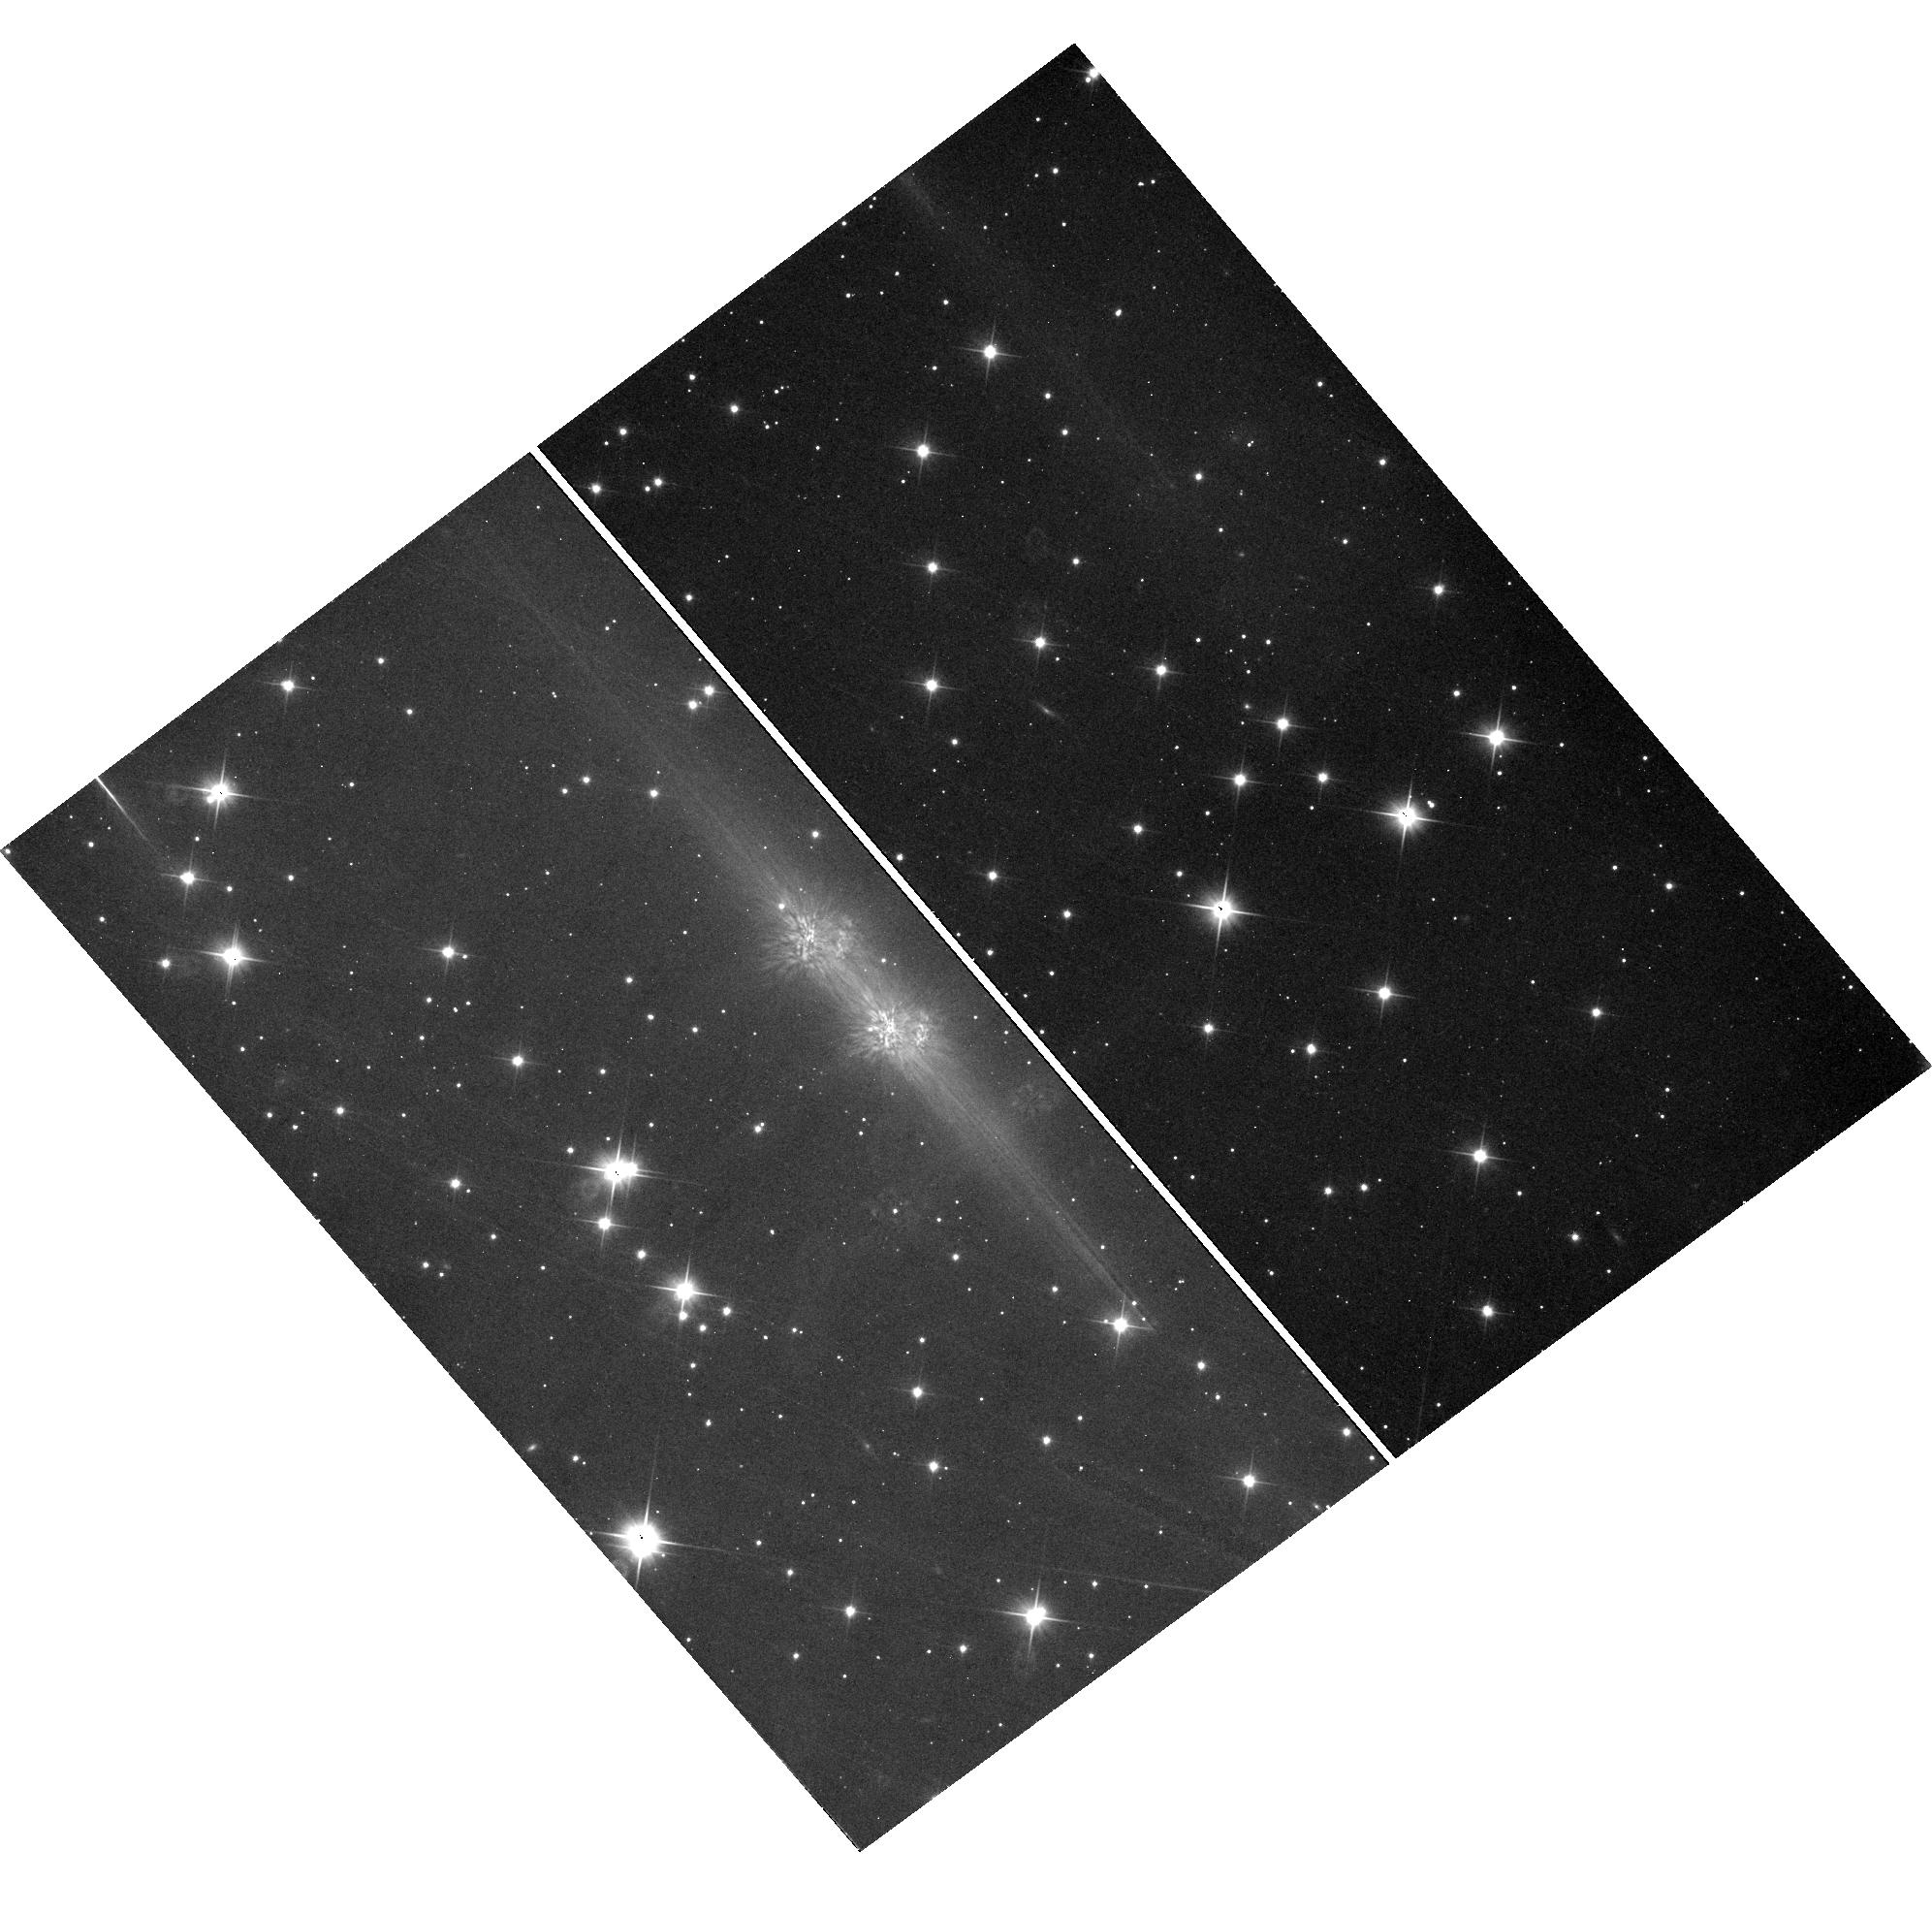
Target: field at RA 47.363°, Dec 61.593°
Instrument: WFC3/UVIS
Filter: F200LP
Exposure: 12 min
Observation ID: hst_11515_02_wfc3_uvis_f200lp_iacs02

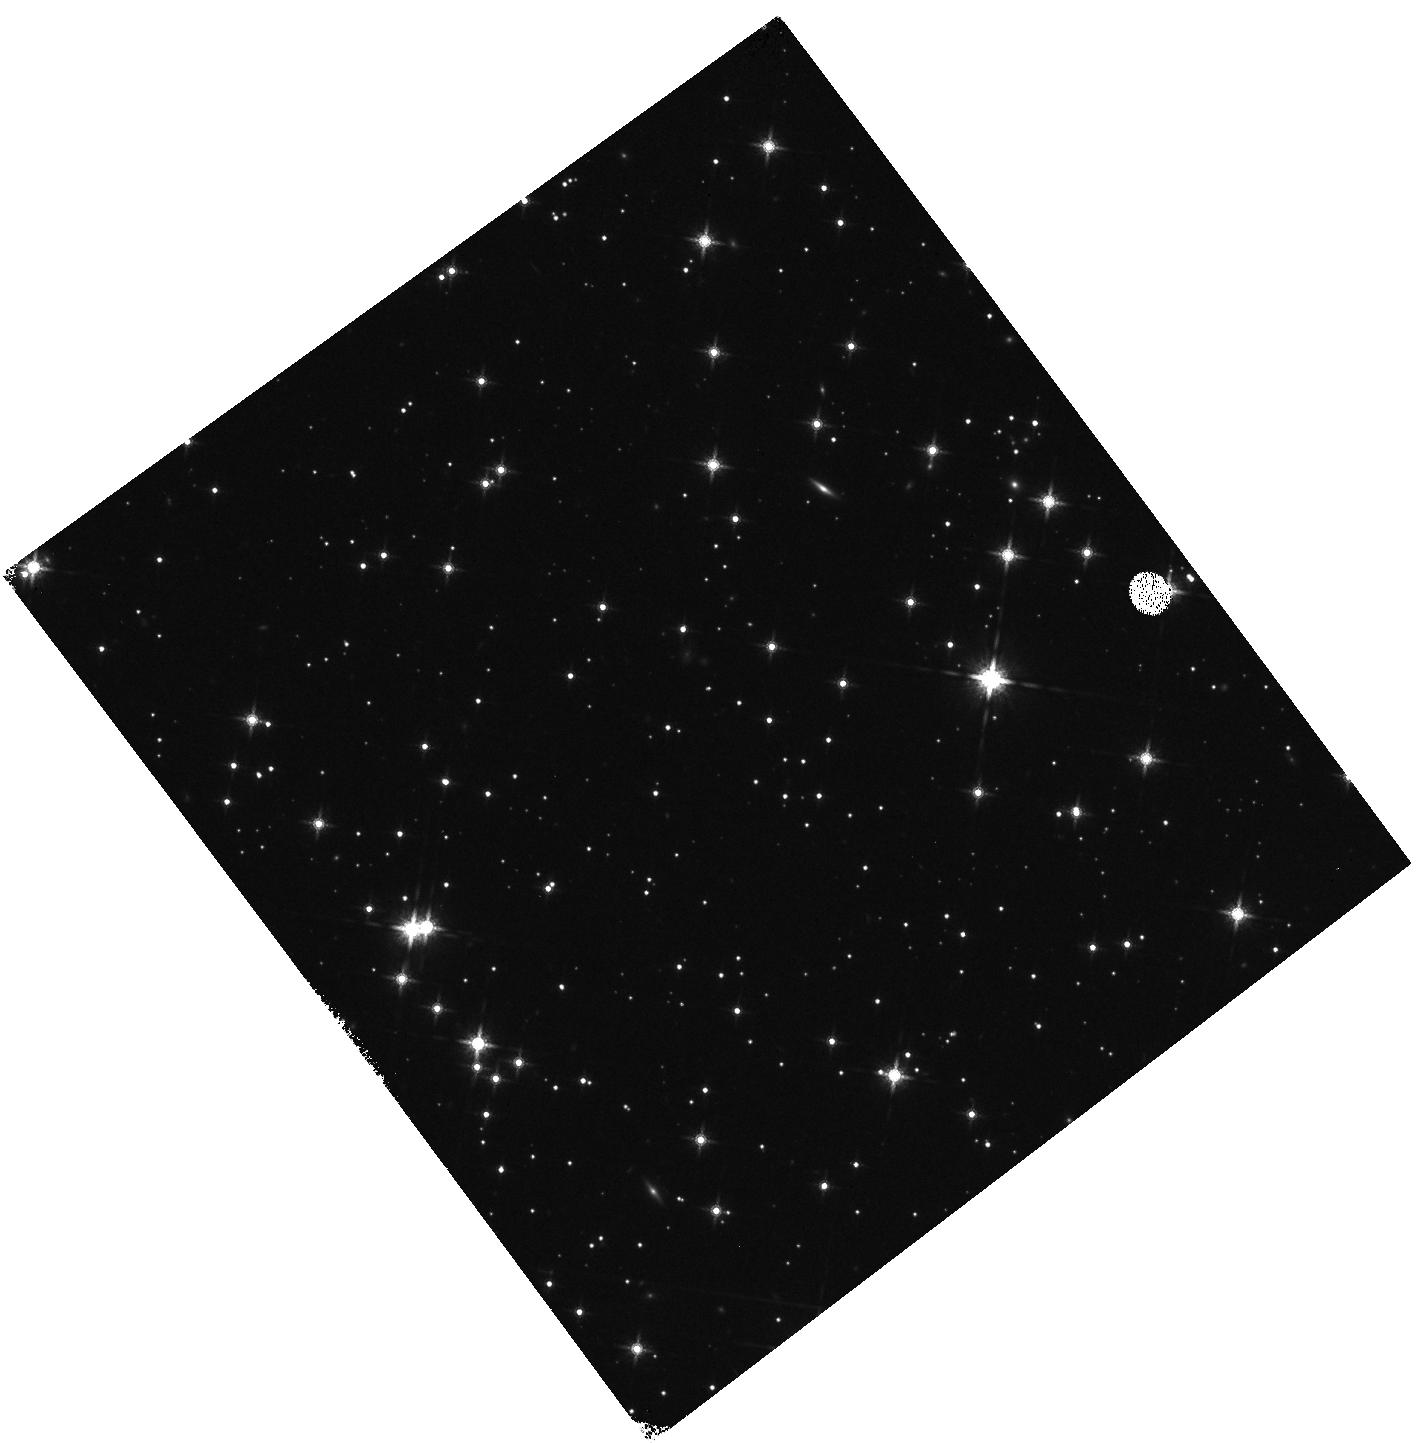
Target: field at RA 47.371°, Dec 61.593°
Instrument: WFC3/IR
Filter: F160W
Exposure: 8 min
Observation ID: hst_11515_01_wfc3_ir_f160w_iacs01

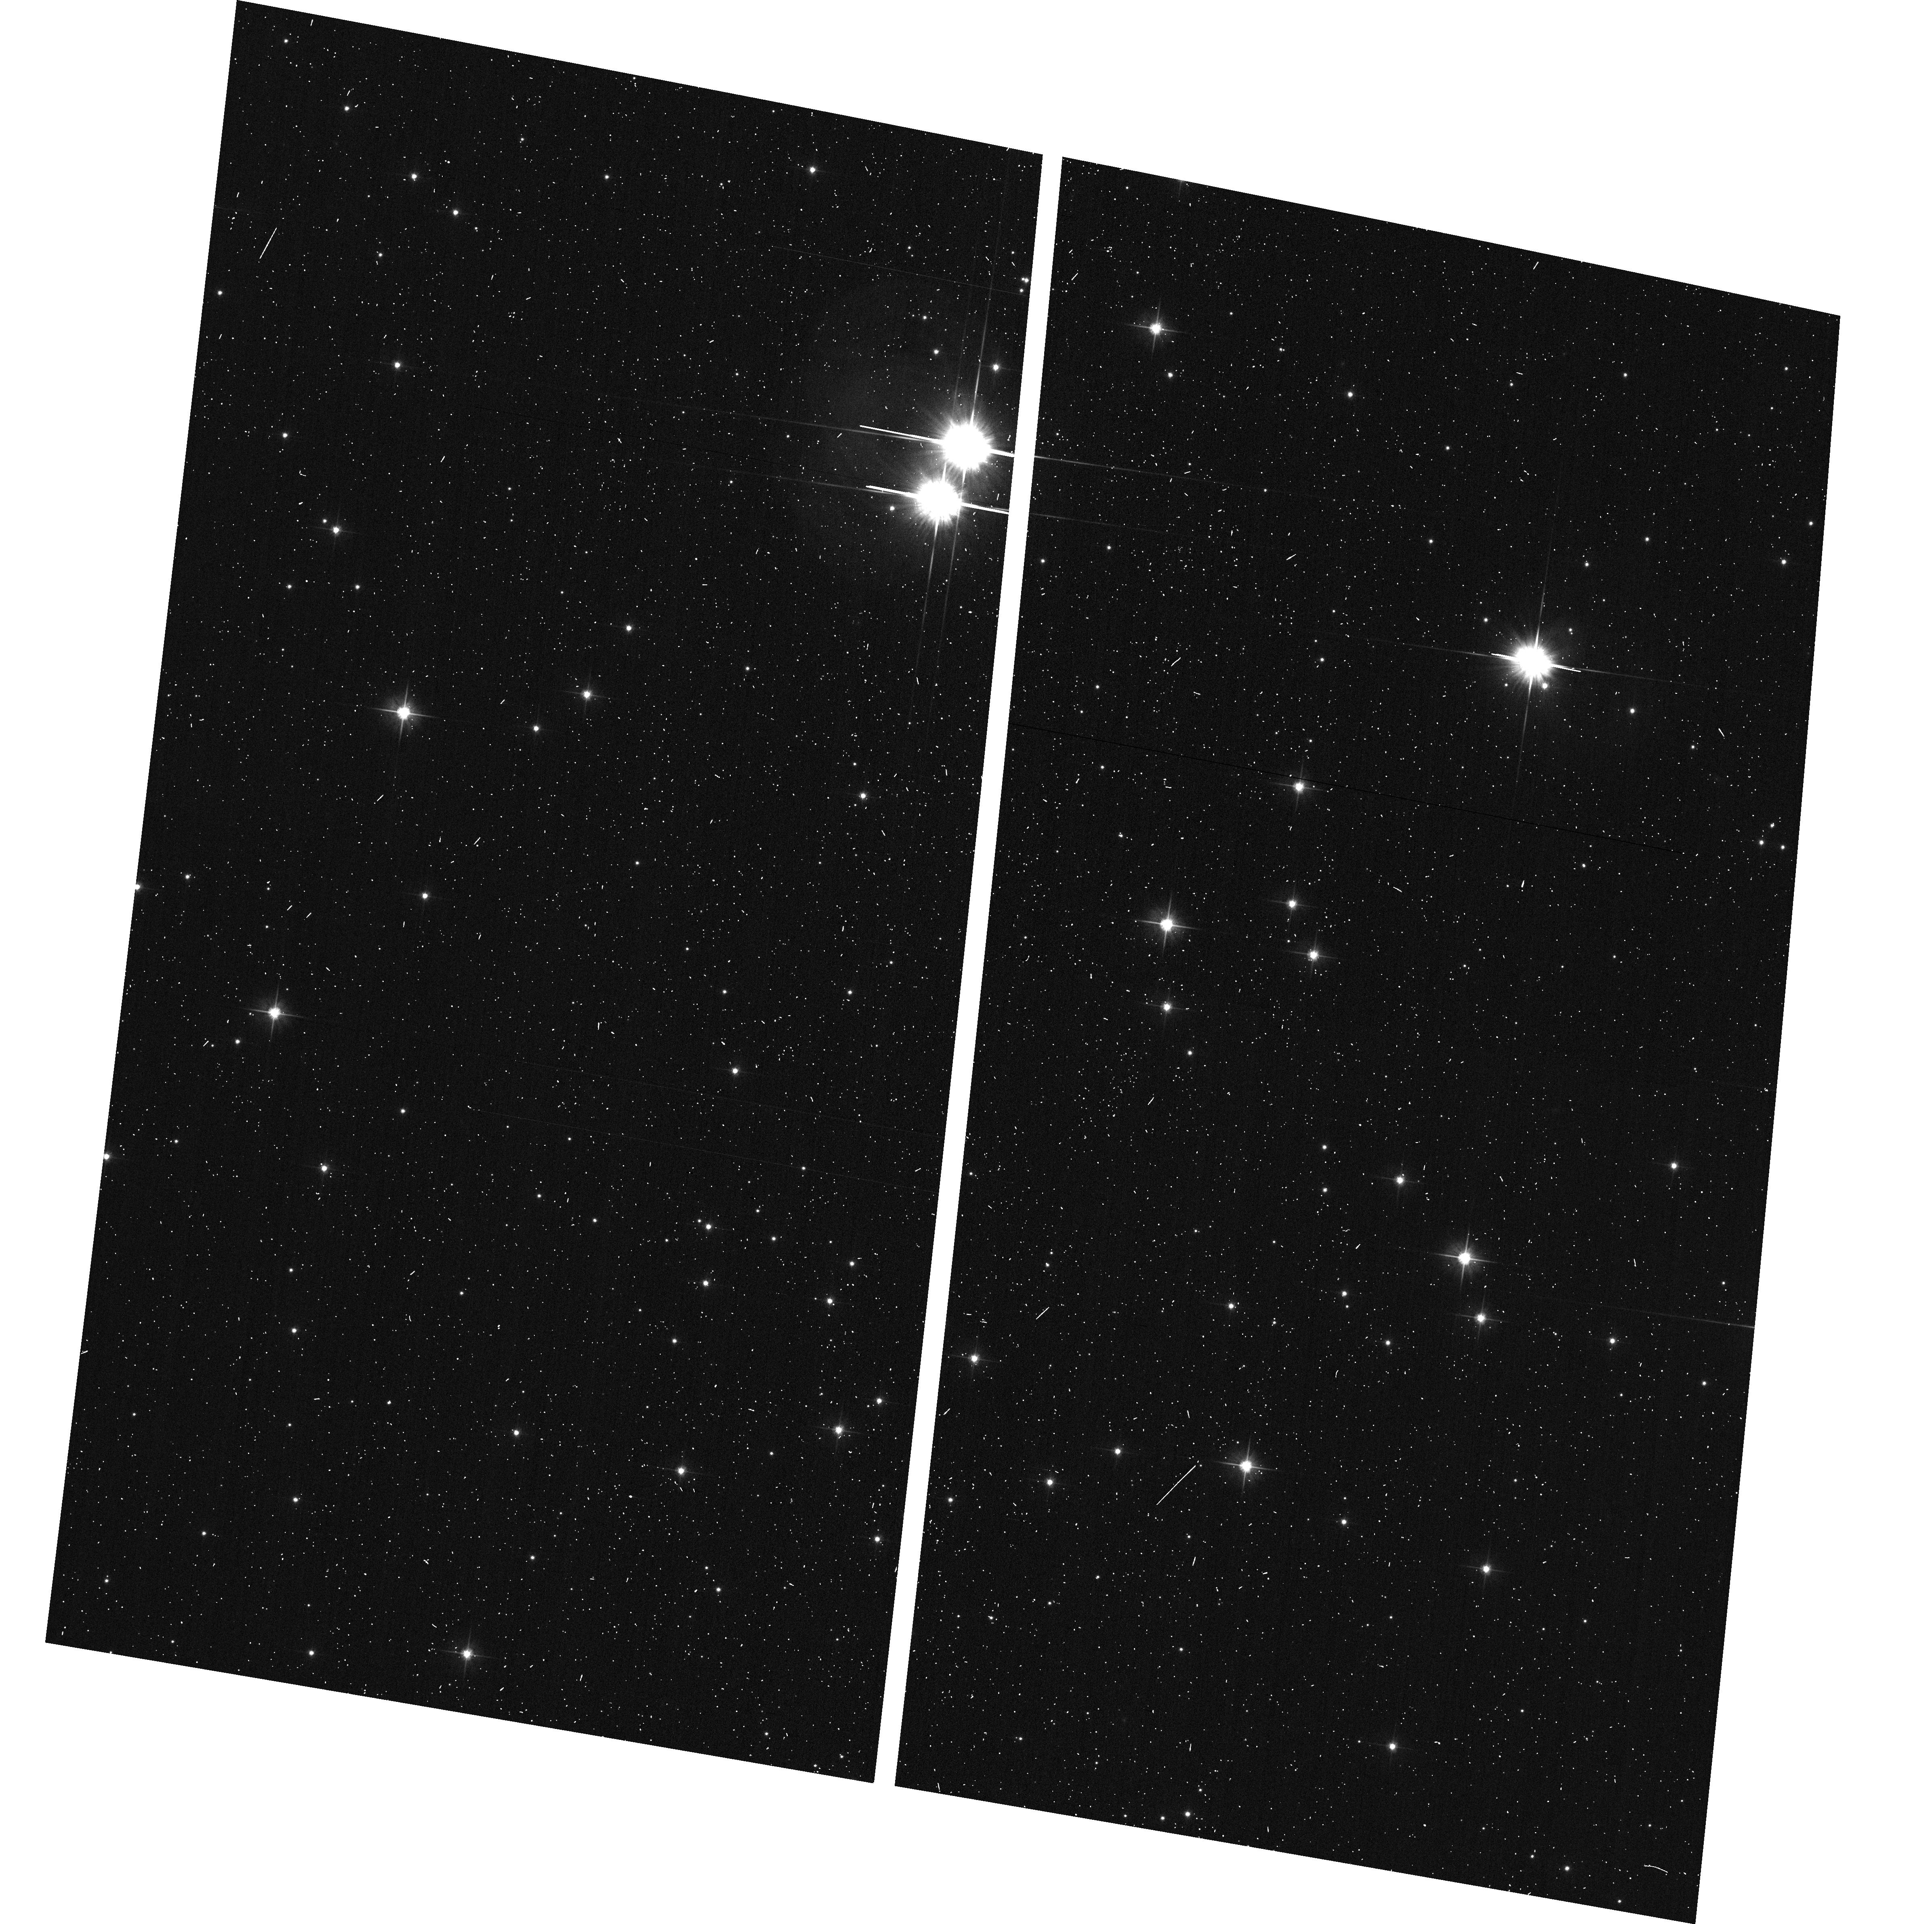
Target: field at RA 47.525°, Dec 61.530°
Instrument: ACS/WFC
Filter: F606W
Exposure: 2 min
Observation ID: hst_11515_02_acs_wfc_f606w_jacs02

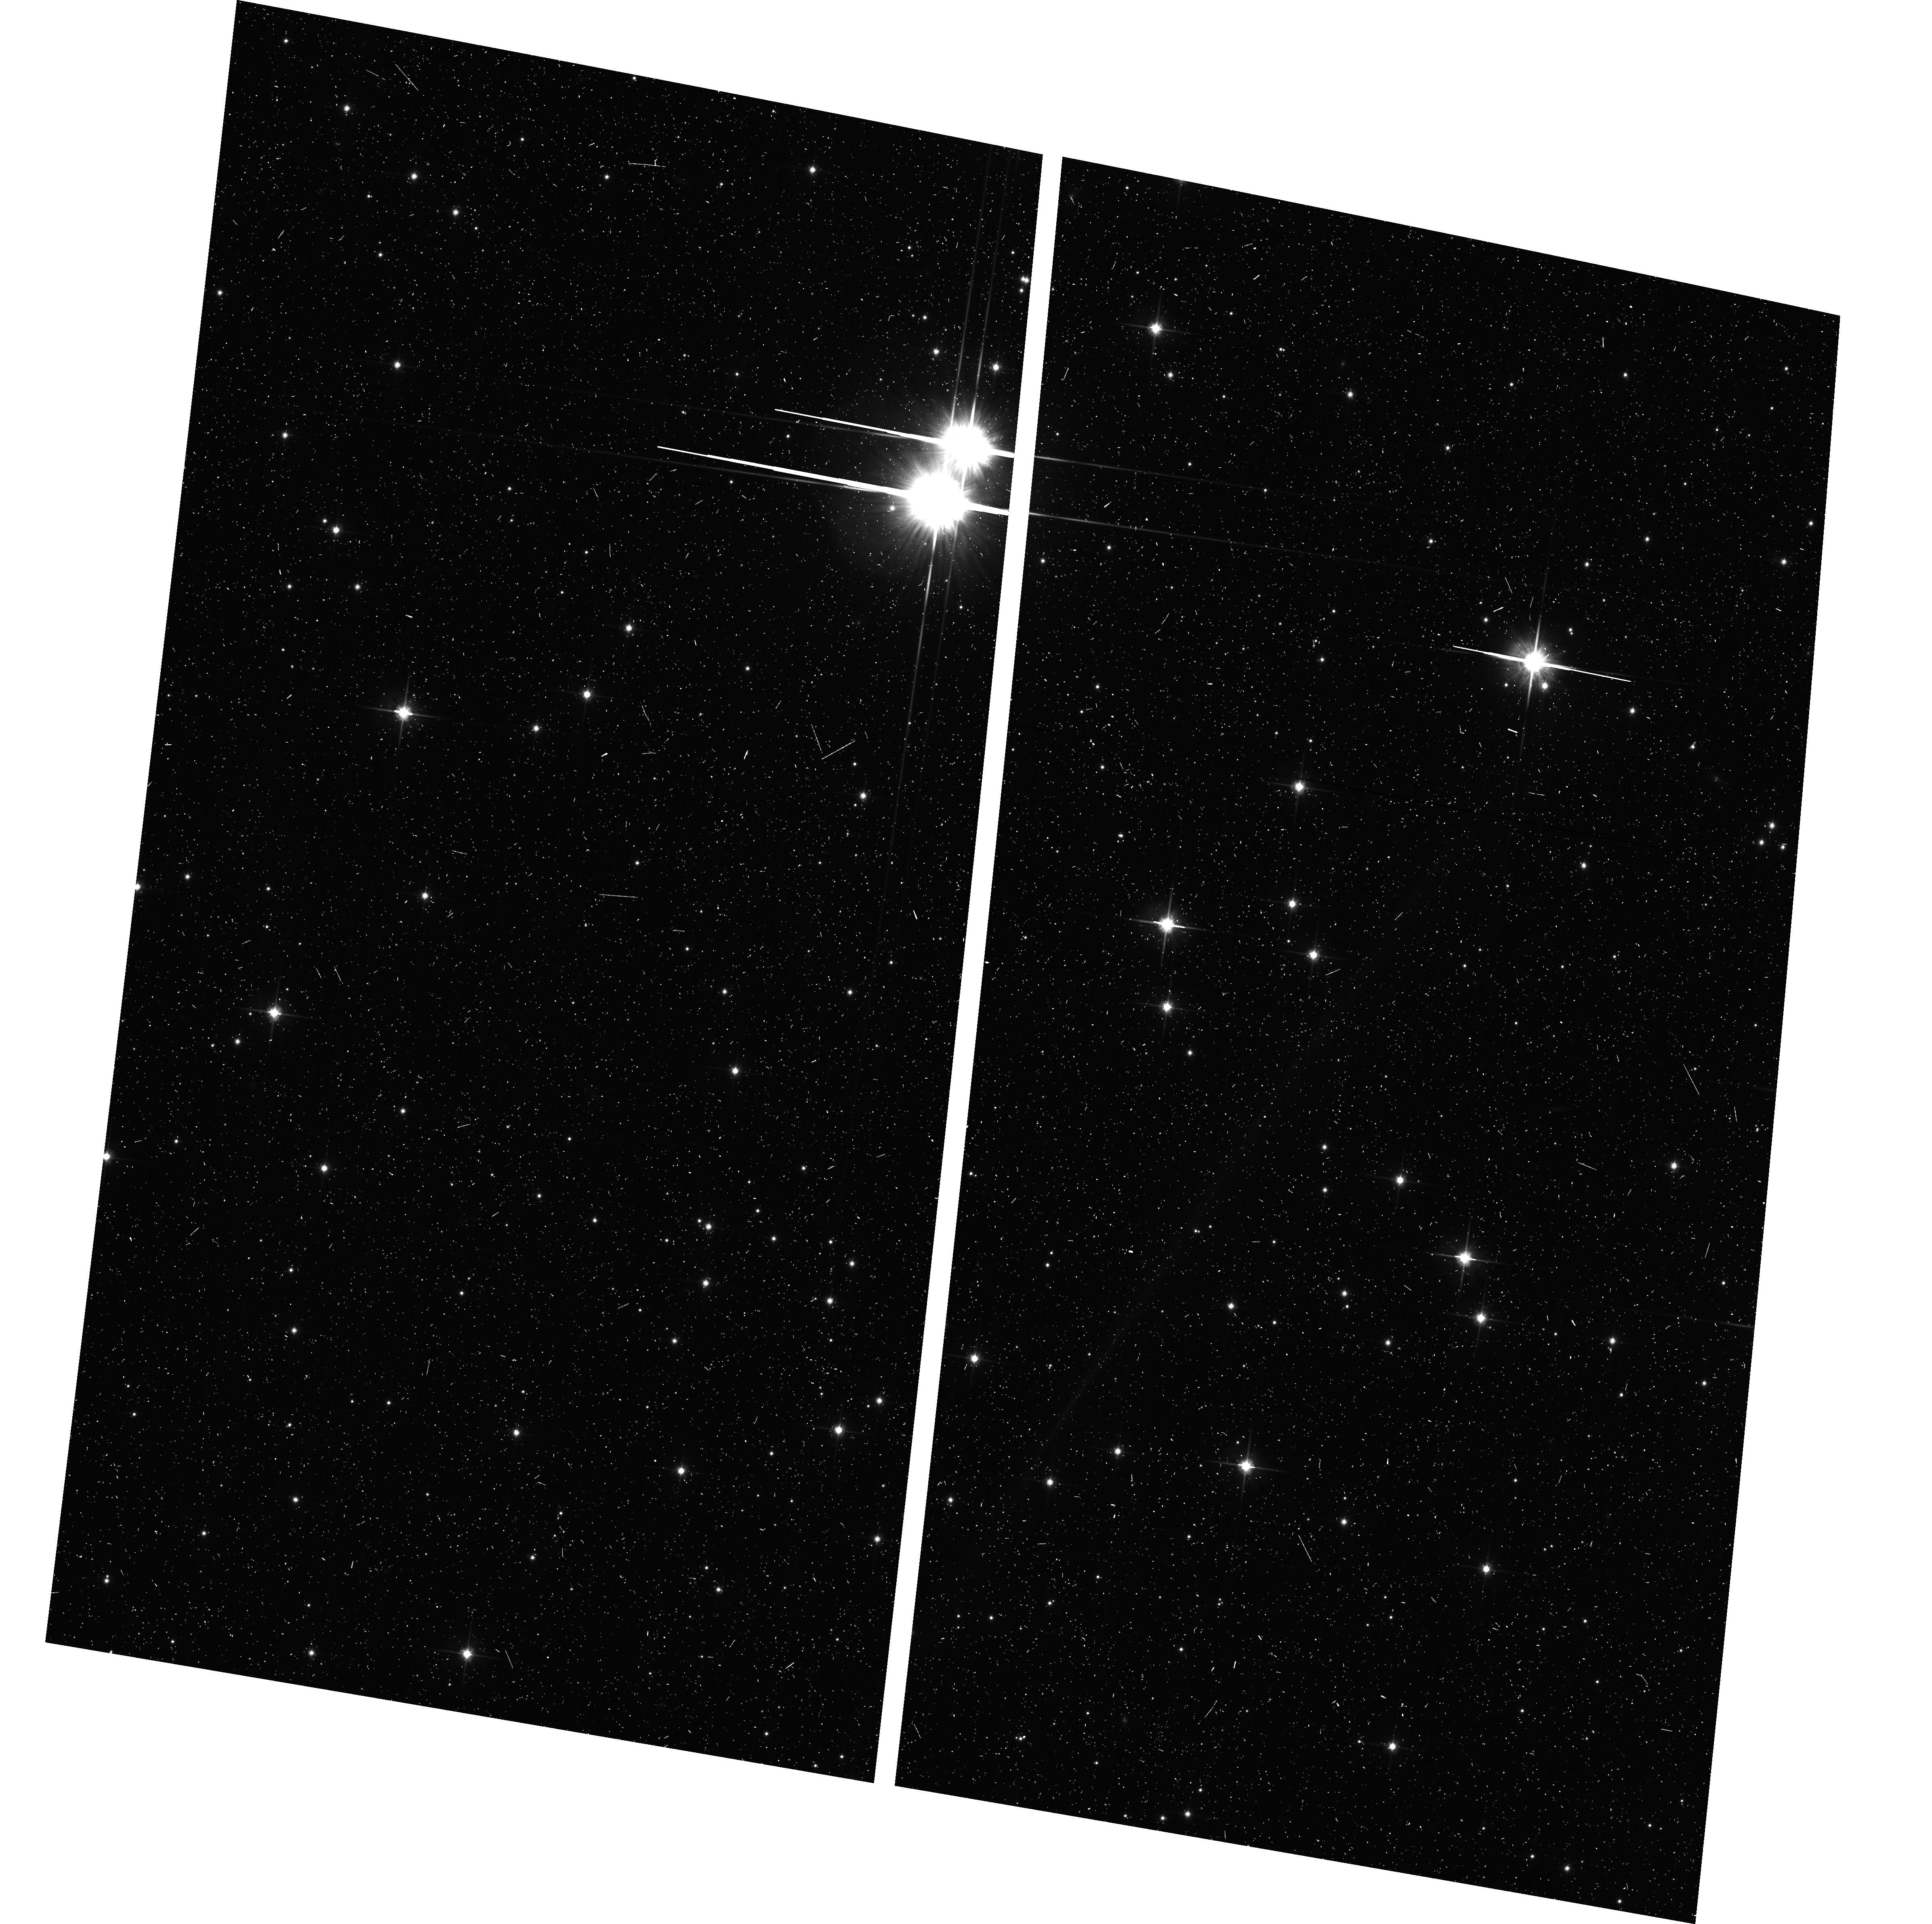
Target: field at RA 47.525°, Dec 61.530°
Instrument: ACS/WFC
Filter: F814W
Exposure: 6 min
Observation ID: hst_11515_02_acs_wfc_f814w_jacs02

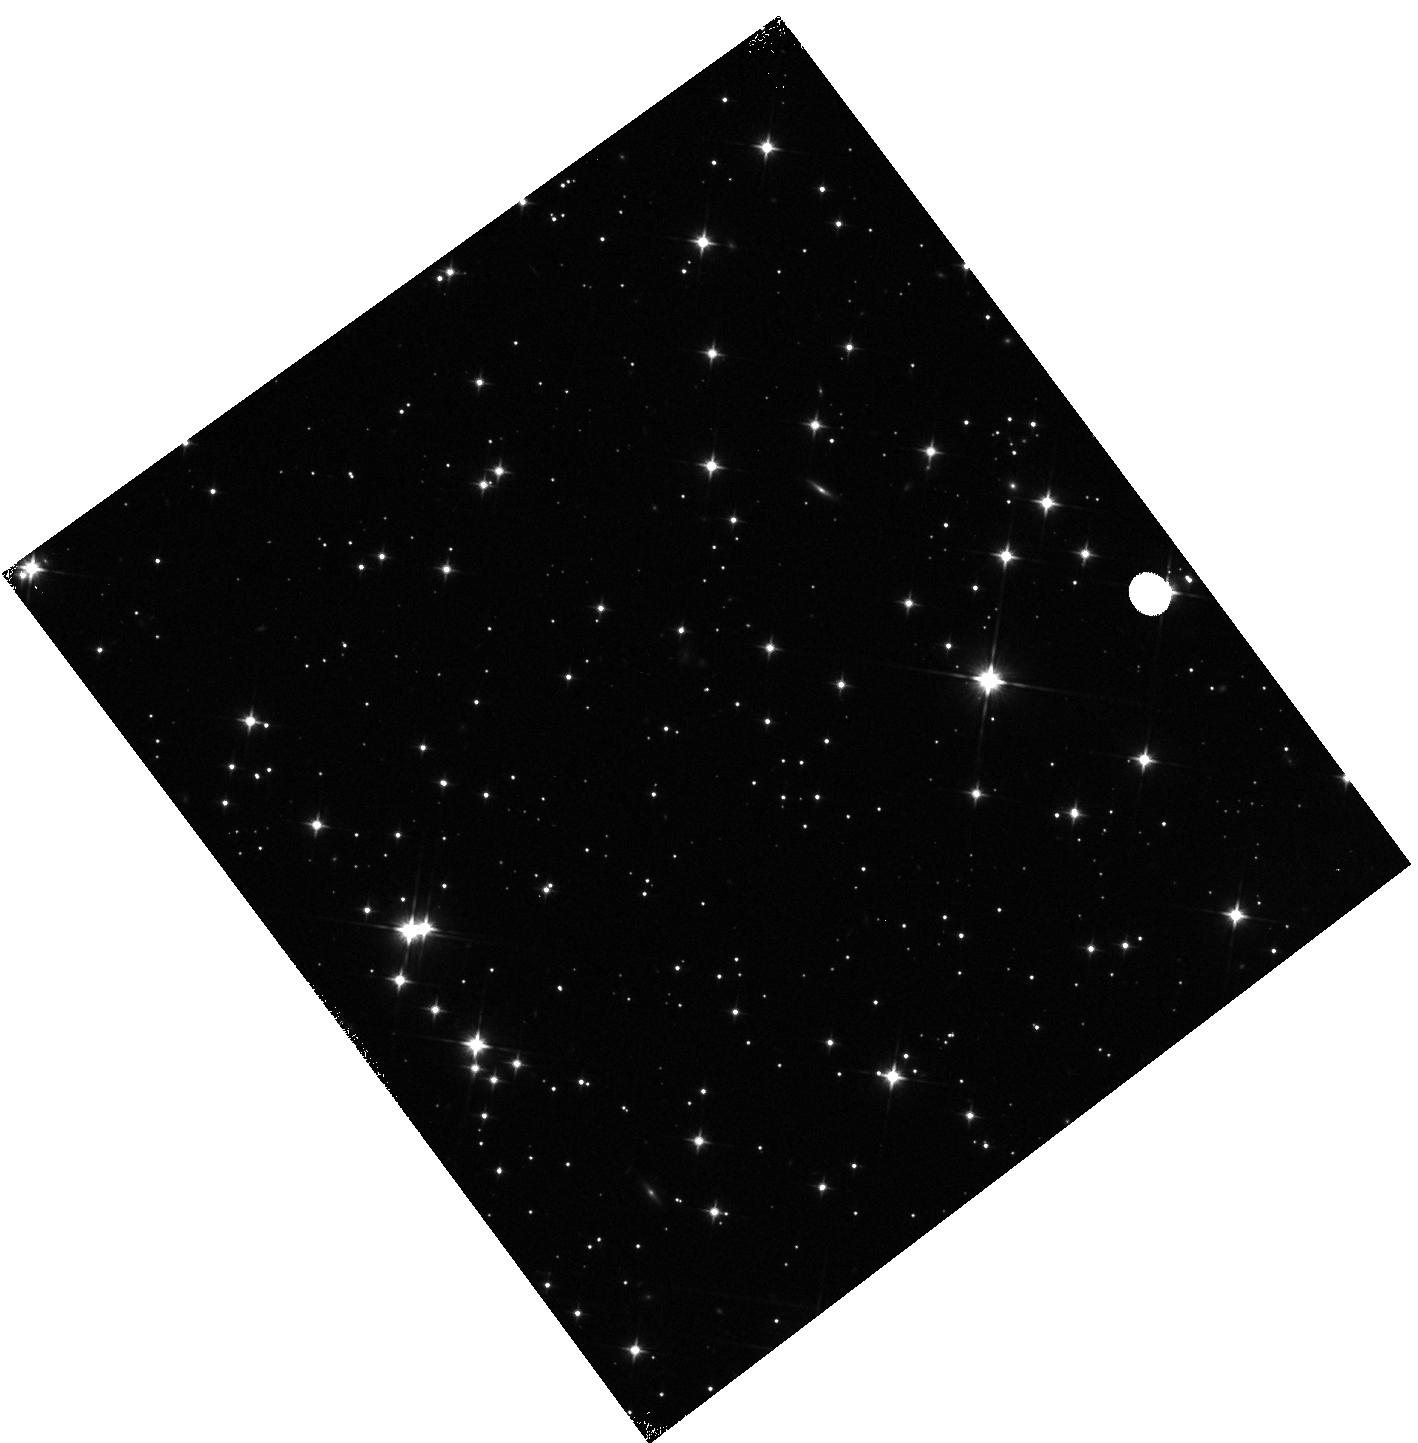
Target: field at RA 47.370°, Dec 61.593°
Instrument: WFC3/IR
Filter: F110W
Exposure: 7 min
Observation ID: hst_11515_02_wfc3_ir_f110w_iacs02

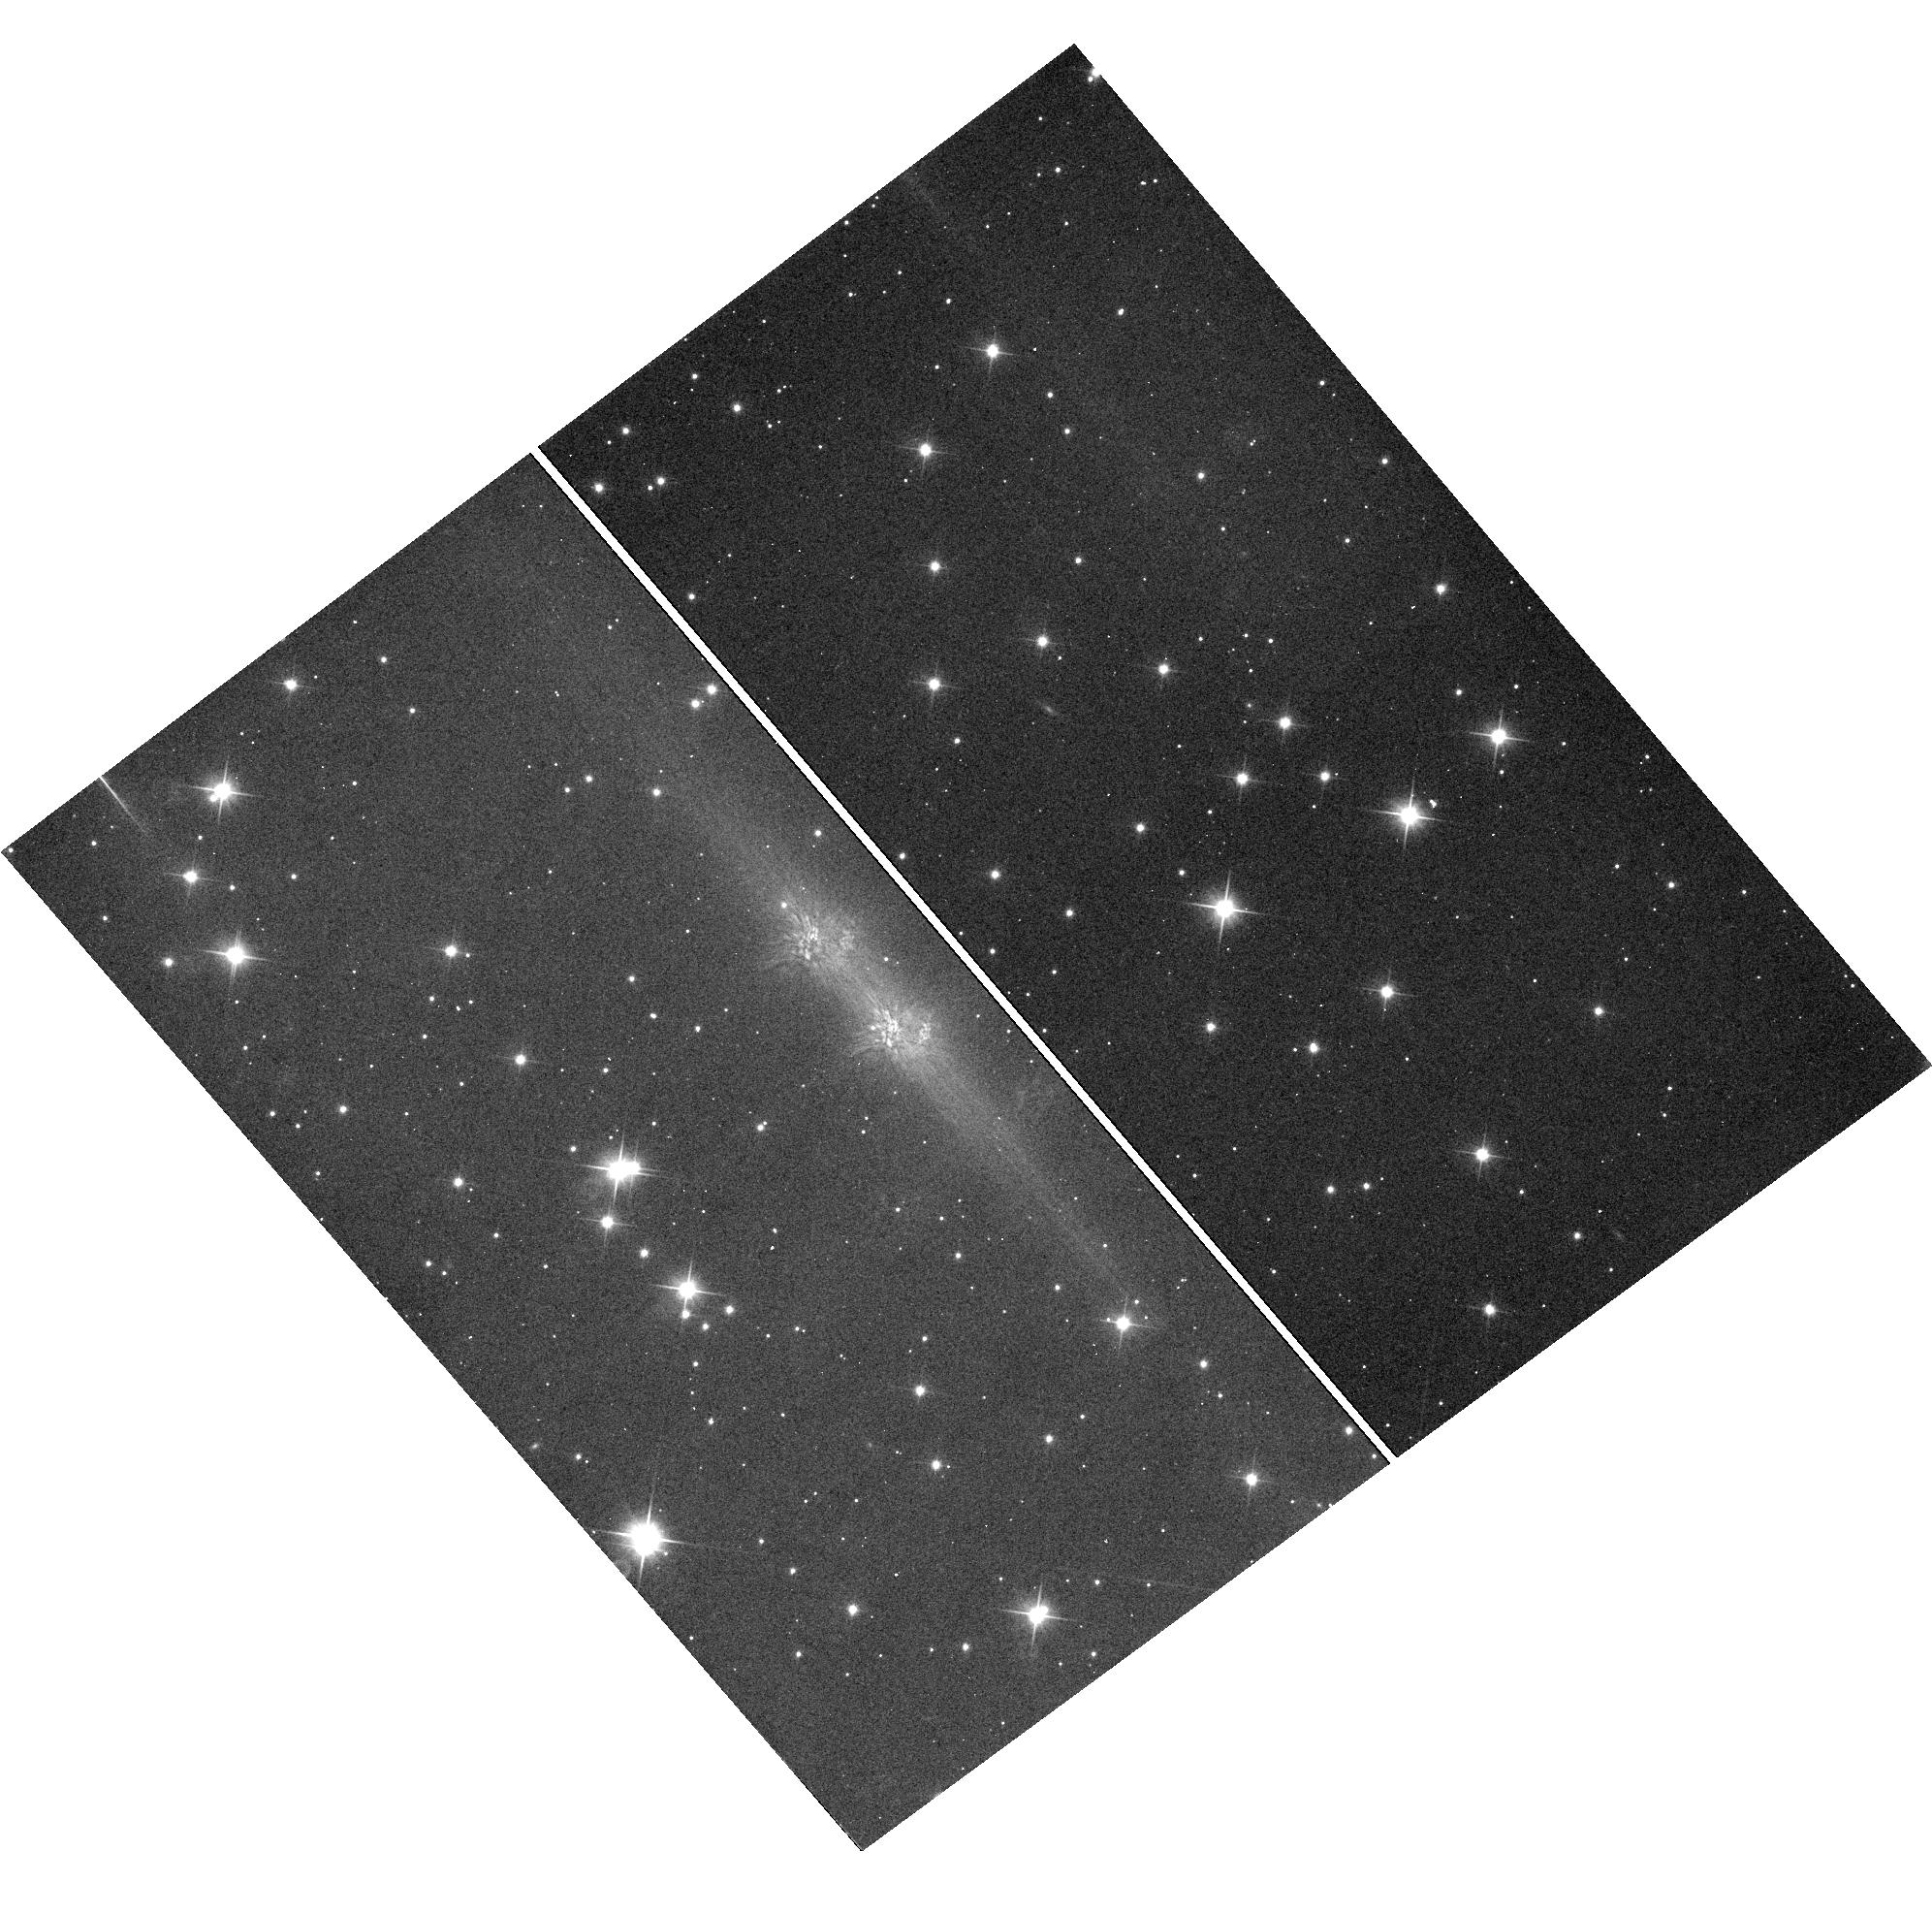
Target: field at RA 47.363°, Dec 61.593°
Instrument: WFC3/UVIS
Filter: F200LP
Exposure: 3 min
Observation ID: hst_11515_01_wfc3_uvis_f200lp_iacs01

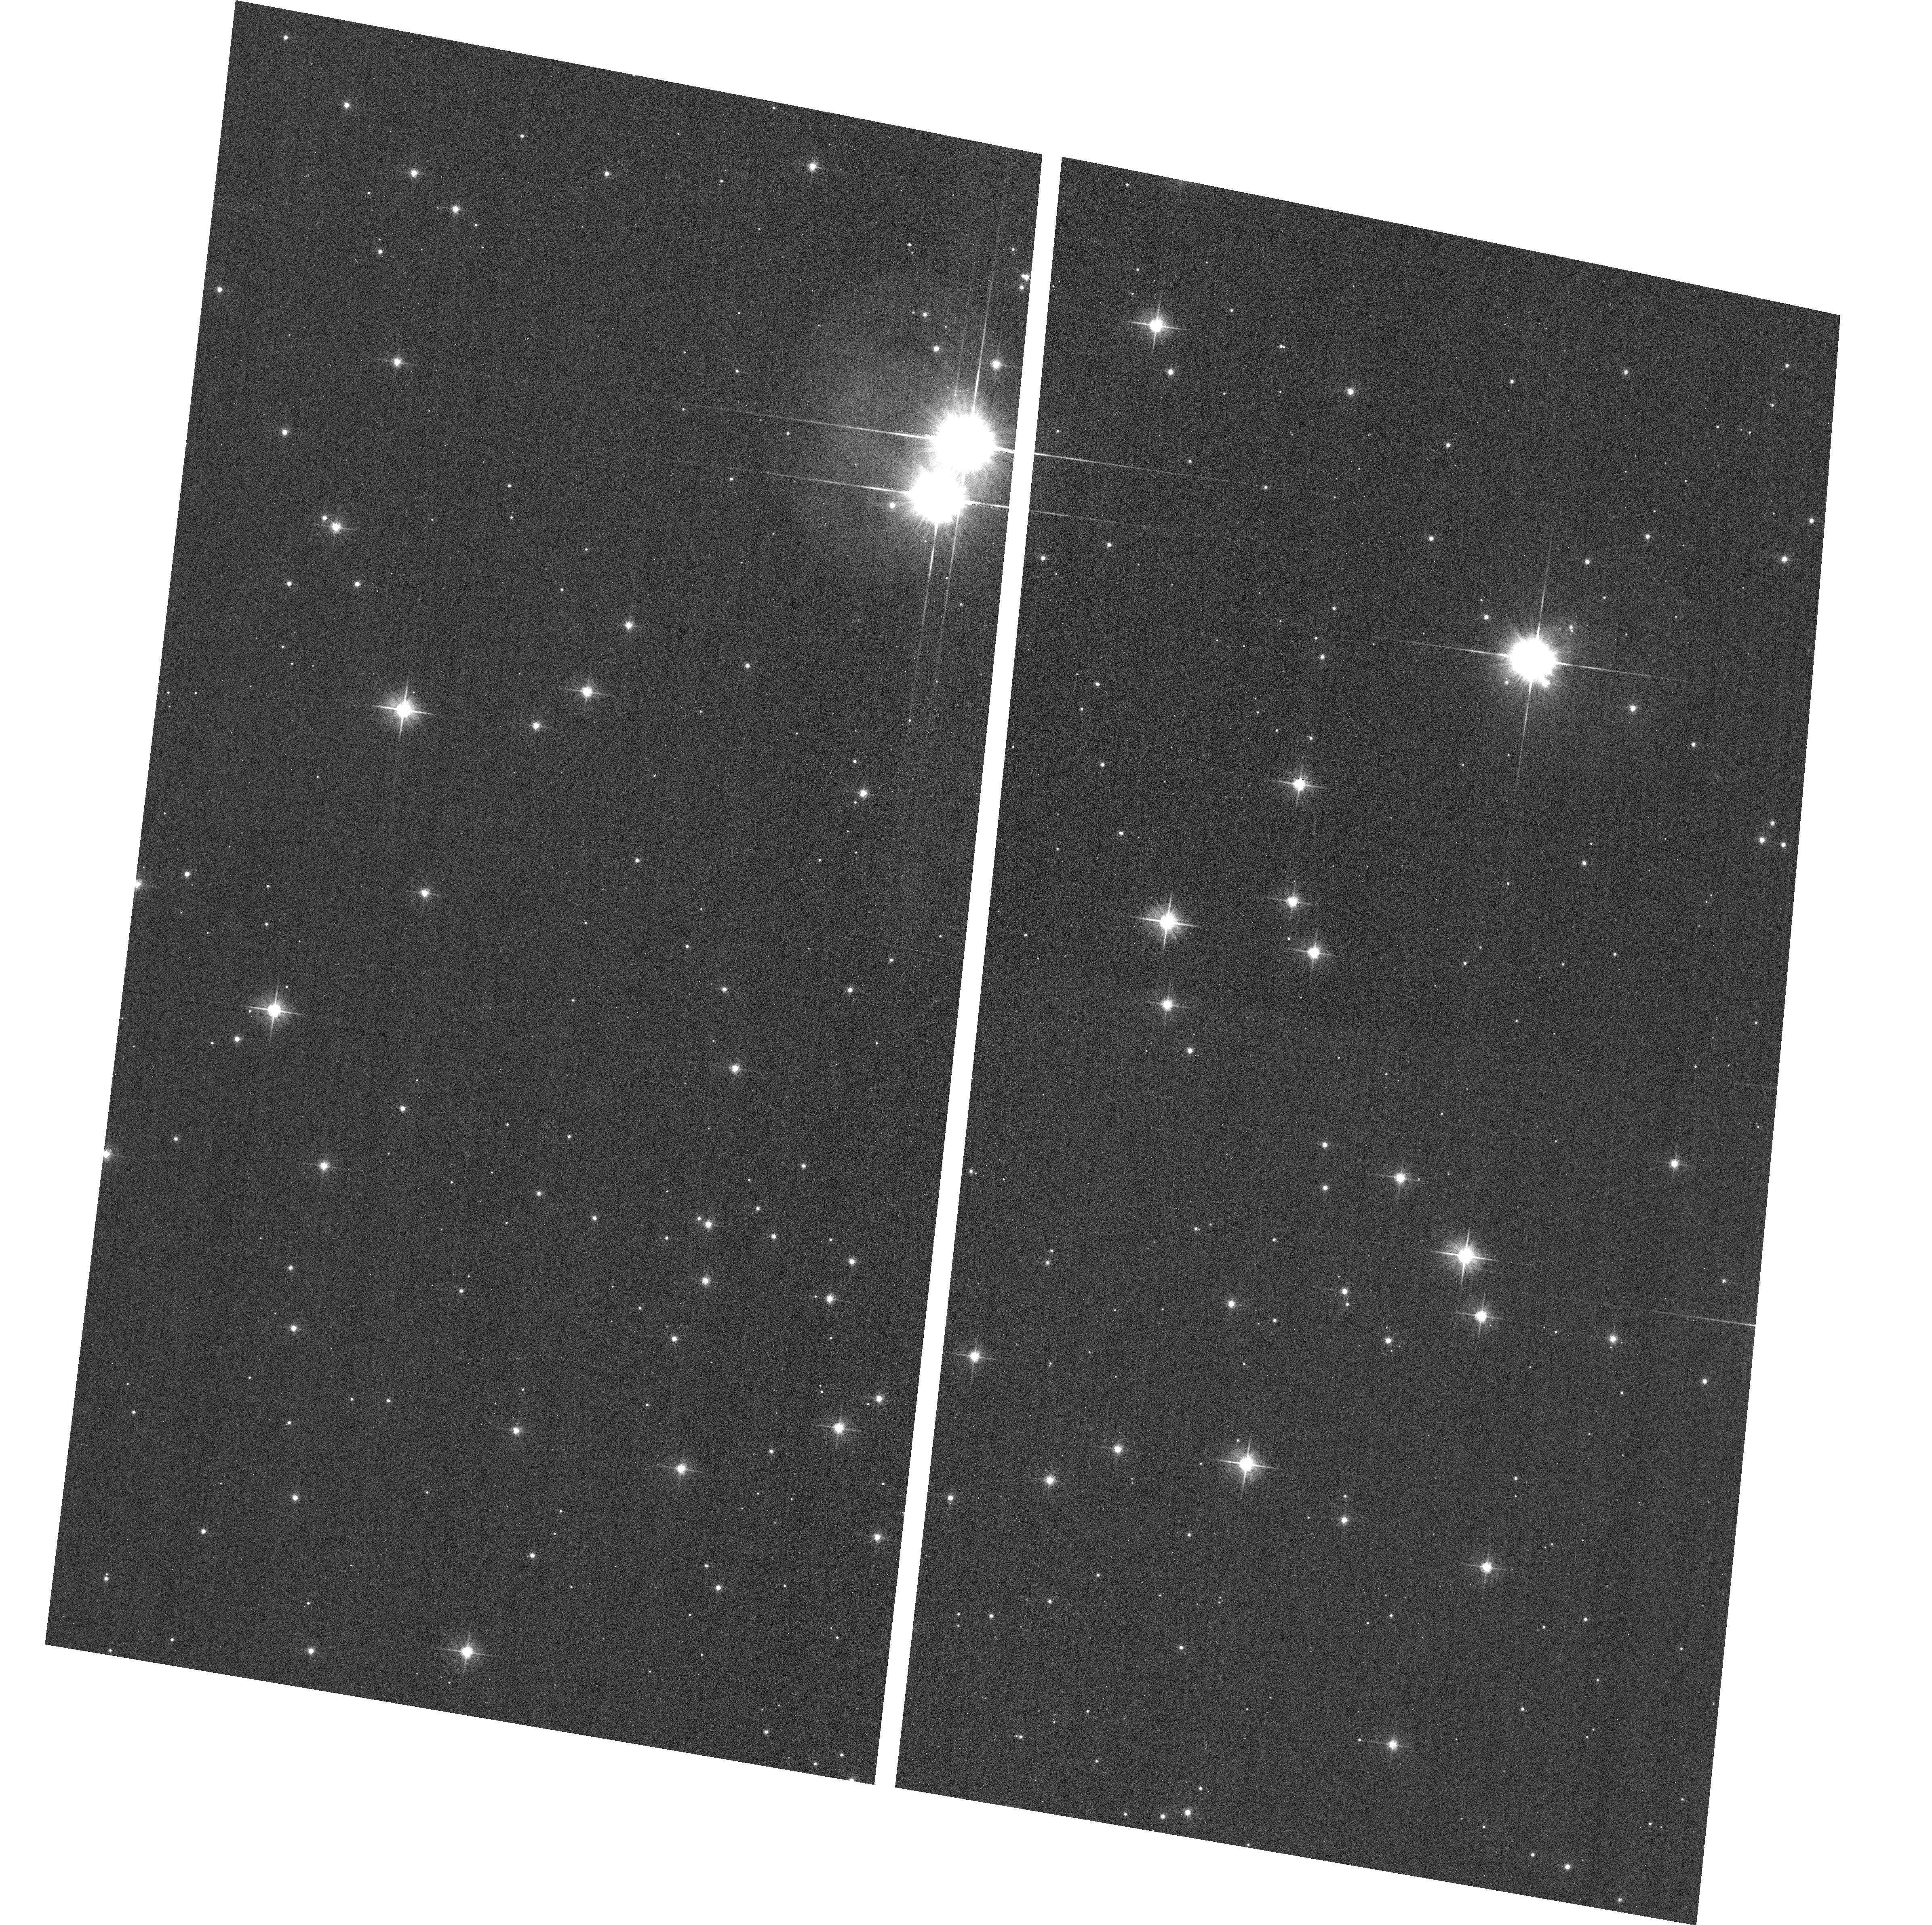
Target: field at RA 47.525°, Dec 61.530°
Instrument: ACS/WFC
Filter: F606W
Exposure: 2 min
Observation ID: hst_11515_01_acs_wfc_f606w_jacs01

Post-SM4 Cross-Instrument Light Leak Test (PI: Biagetti, Carl)

This proposal is based on SMOV Activity COS-37 (SMOV4 Light Leak test). This activity consists of a set of external exposures designed to determine whether a particular science instrument (SI) is susceptible to light leaks resulting from photons escaping from the calibration system of another SI. For the identified combination of SIs (see list below), the SI assumed to be the light source will carry out a calibration activity while, in parallel, the other SI will perform an external exposure. The test is designed to detect gross light leaks that may affect science data during typical calibration lamp exposure sequences. The test will provide an initial estimate of the amount of contamination present. Follow-up observations for cases where light is detected may be warranted. The most likely cases for light leaking out of an instrument will be configurations with COS as prime when it is in TAGFLASH mode, with another SI exposing on the sky in parallel. In TAGFLASH mode, the COS external shutter is open and a PtNe wavelength calibration lamp is flashed periodically for short intervals (5-30 seconds) during the science exposure. We use CVZ targeting of regions of sky near the orbit north pole position in order to minimize the number of orbits required and the impact to the existing SMOV4 timeline. All COS external exposures will be centered with the COS primary science aperture on a blank region of sky. However, bright object checks will need to be performed by the COS team after selection of the final target positions, which depend upon time of execution. This test is based on the following guidelines: 1) Check new instruments as source and sink (WFC3 & COS). Check both WFC3/UVIS and WFC3/IR. Check COS/FUV only if a problem is seen for COS/NUV imaging mode. COS FUV is not currently part of this proposal. 2) Check known issues (e.g., WFPC2->ACS/WFC and NICMOS->WFPC2, with the obvious substitution of WFC3 for WFPC2). 3) STIS and ACS/SBC will not be used in parallel with COS externals, and therefore will not require testing as light sinks. They will not be checked as sources either in this proposal. 4) STIS and ACS/SBC are not likely to be used often with COS internals and therefore are not tested in this proposal. 5) Check ACS/SBC later only if a problem is seen for ACS/HRC (no problem seen previously for WFPC2 -> ACS/HRC). 6) NICMOS is not likely to be used often with COS externals or COS internals, and therefore requires testing only with WFC3. However, the experimental design allows NICMOS to be tested as a source with COS as sink. 7) There are no known problems for axial bay to axial bay cross contamination (ACS <-> STIS or ACS <-> NICMOS or STIS <-> NICMOS), so no problems are expected for NICMOS <-> COS. The specific combinations of SIs to be tested for light leakage and unwanted light detection are as follows: 1. With the COS External (PtNe TAGFLASH) and Internal (PtNe) calibration lamp as the potential source, check for potential detections by: - ACS/WFC, ACS/HRC, WFC3/UVIS, and WFC3/IR 2. With the WFC3 Internal (Tungsten) calibration lamp as a potential source, check for potential detections by: - ACS/WFC, ACS/HRC, and COS/NUV 3. With the ACS Internal (Tungsten) calibration lamp as a potential source, check for potential detections by: - WFC3/UVIS, WFC3/IR, and COS/NUV 4. With the NICMOS (Quartz Halogen) calibration lamp as the potential source, check for potential detections by: - WFC3/UVIS, WFC3/IR, and COS/NUV Pre-requisite proposals that must be executed prior to this proposal include: COS-06 NUV Detector Functional ACS-20 UV Sensitivity, Geometric Distortion & Flat-field Uniformity ACS-11 HRC Sensitivity, Geometric Distortion & Flat-field Stability NIC-04 NICMOS Filter Wheel Test WFC3-33 UVIS Dark, Read Noise, and Background WFC3-34 IR Dark, Read Noise, and Background